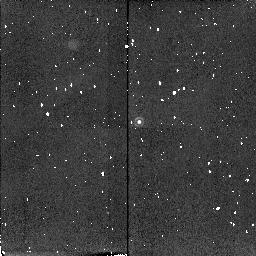
Target: 4C+40.36-STAR
Instrument: NICMOS/NIC2
Filter: F215N
Exposure: 4 min
Observation ID: n4l702070

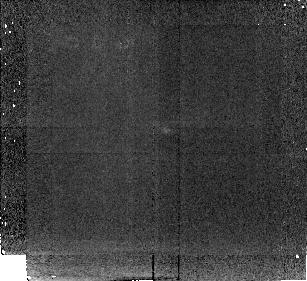
Target: 4C+39.37
Instrument: NICMOS/NIC2
Filter: F212N
Exposure: 43 min
Observation ID: n4l703020

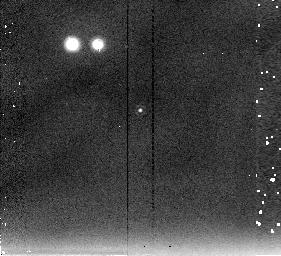
Target: 4C+19.71-STAR
Instrument: NICMOS/NIC2
Filter: F237M
Exposure: 3 min
Observation ID: n4l704060

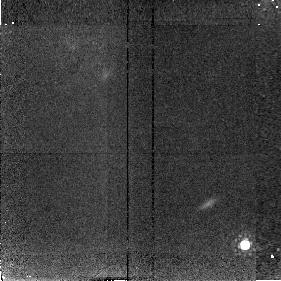
Target: 4C+19.71
Instrument: NICMOS/NIC2
Filter: F187W
Exposure: 34 min
Observation ID: n4l704040

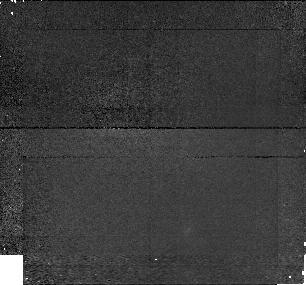
Target: 4C+40.36
Instrument: NICMOS/NIC1
Filter: F145M
Exposure: 43 min
Observation ID: n4l701050

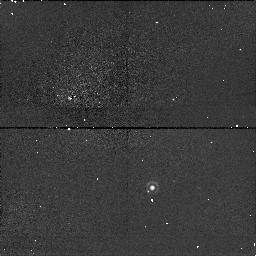
Target: 4C+40.36-STAR
Instrument: NICMOS/NIC1
Filter: F164N
Exposure: 4 min
Observation ID: n4l701070

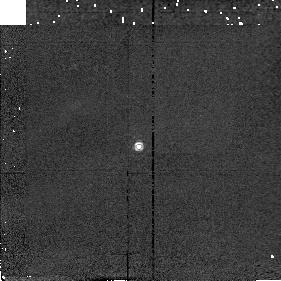
Target: 4C+40.36-STAR
Instrument: NICMOS/NIC2
Filter: F187W
Exposure: 1 min
Observation ID: n4l702060

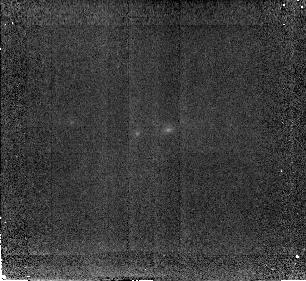
Target: 4C+39.37
Instrument: NICMOS/NIC2
Filter: F187W
Exposure: 51 min
Observation ID: n4l703040

The Optical Emission Line Nebulae of High Redshift Radio Galaxies (PI: Armus, Lee)

We propose to use the high-resolution infrared imaging capabilities of NICMOS to image three powerful, z>2 radio galaxies in the light of redshifted OIII and HAlpha+NII to map their bright, optical emission--line morphologies on scales as small as 1-2 kpc. We will compare the sizes and detailed structures of the nebulae to the radio and visual continuum morphologies on sub-galactic size scales, and relate them to those found in lower redshift radio galaxies studied with HST and ground-based observatories over the same wavelength region. By combining these data with spatially resolved near infrared spectra of these objects obtained with the W.M. Keck and Hale 200 inch Telescopes, we will explore the relationship between the morphology, the excitation, and the dynamics of the optical emission--line nebulae for the first time in radio galaxies at redshifts of z>2.